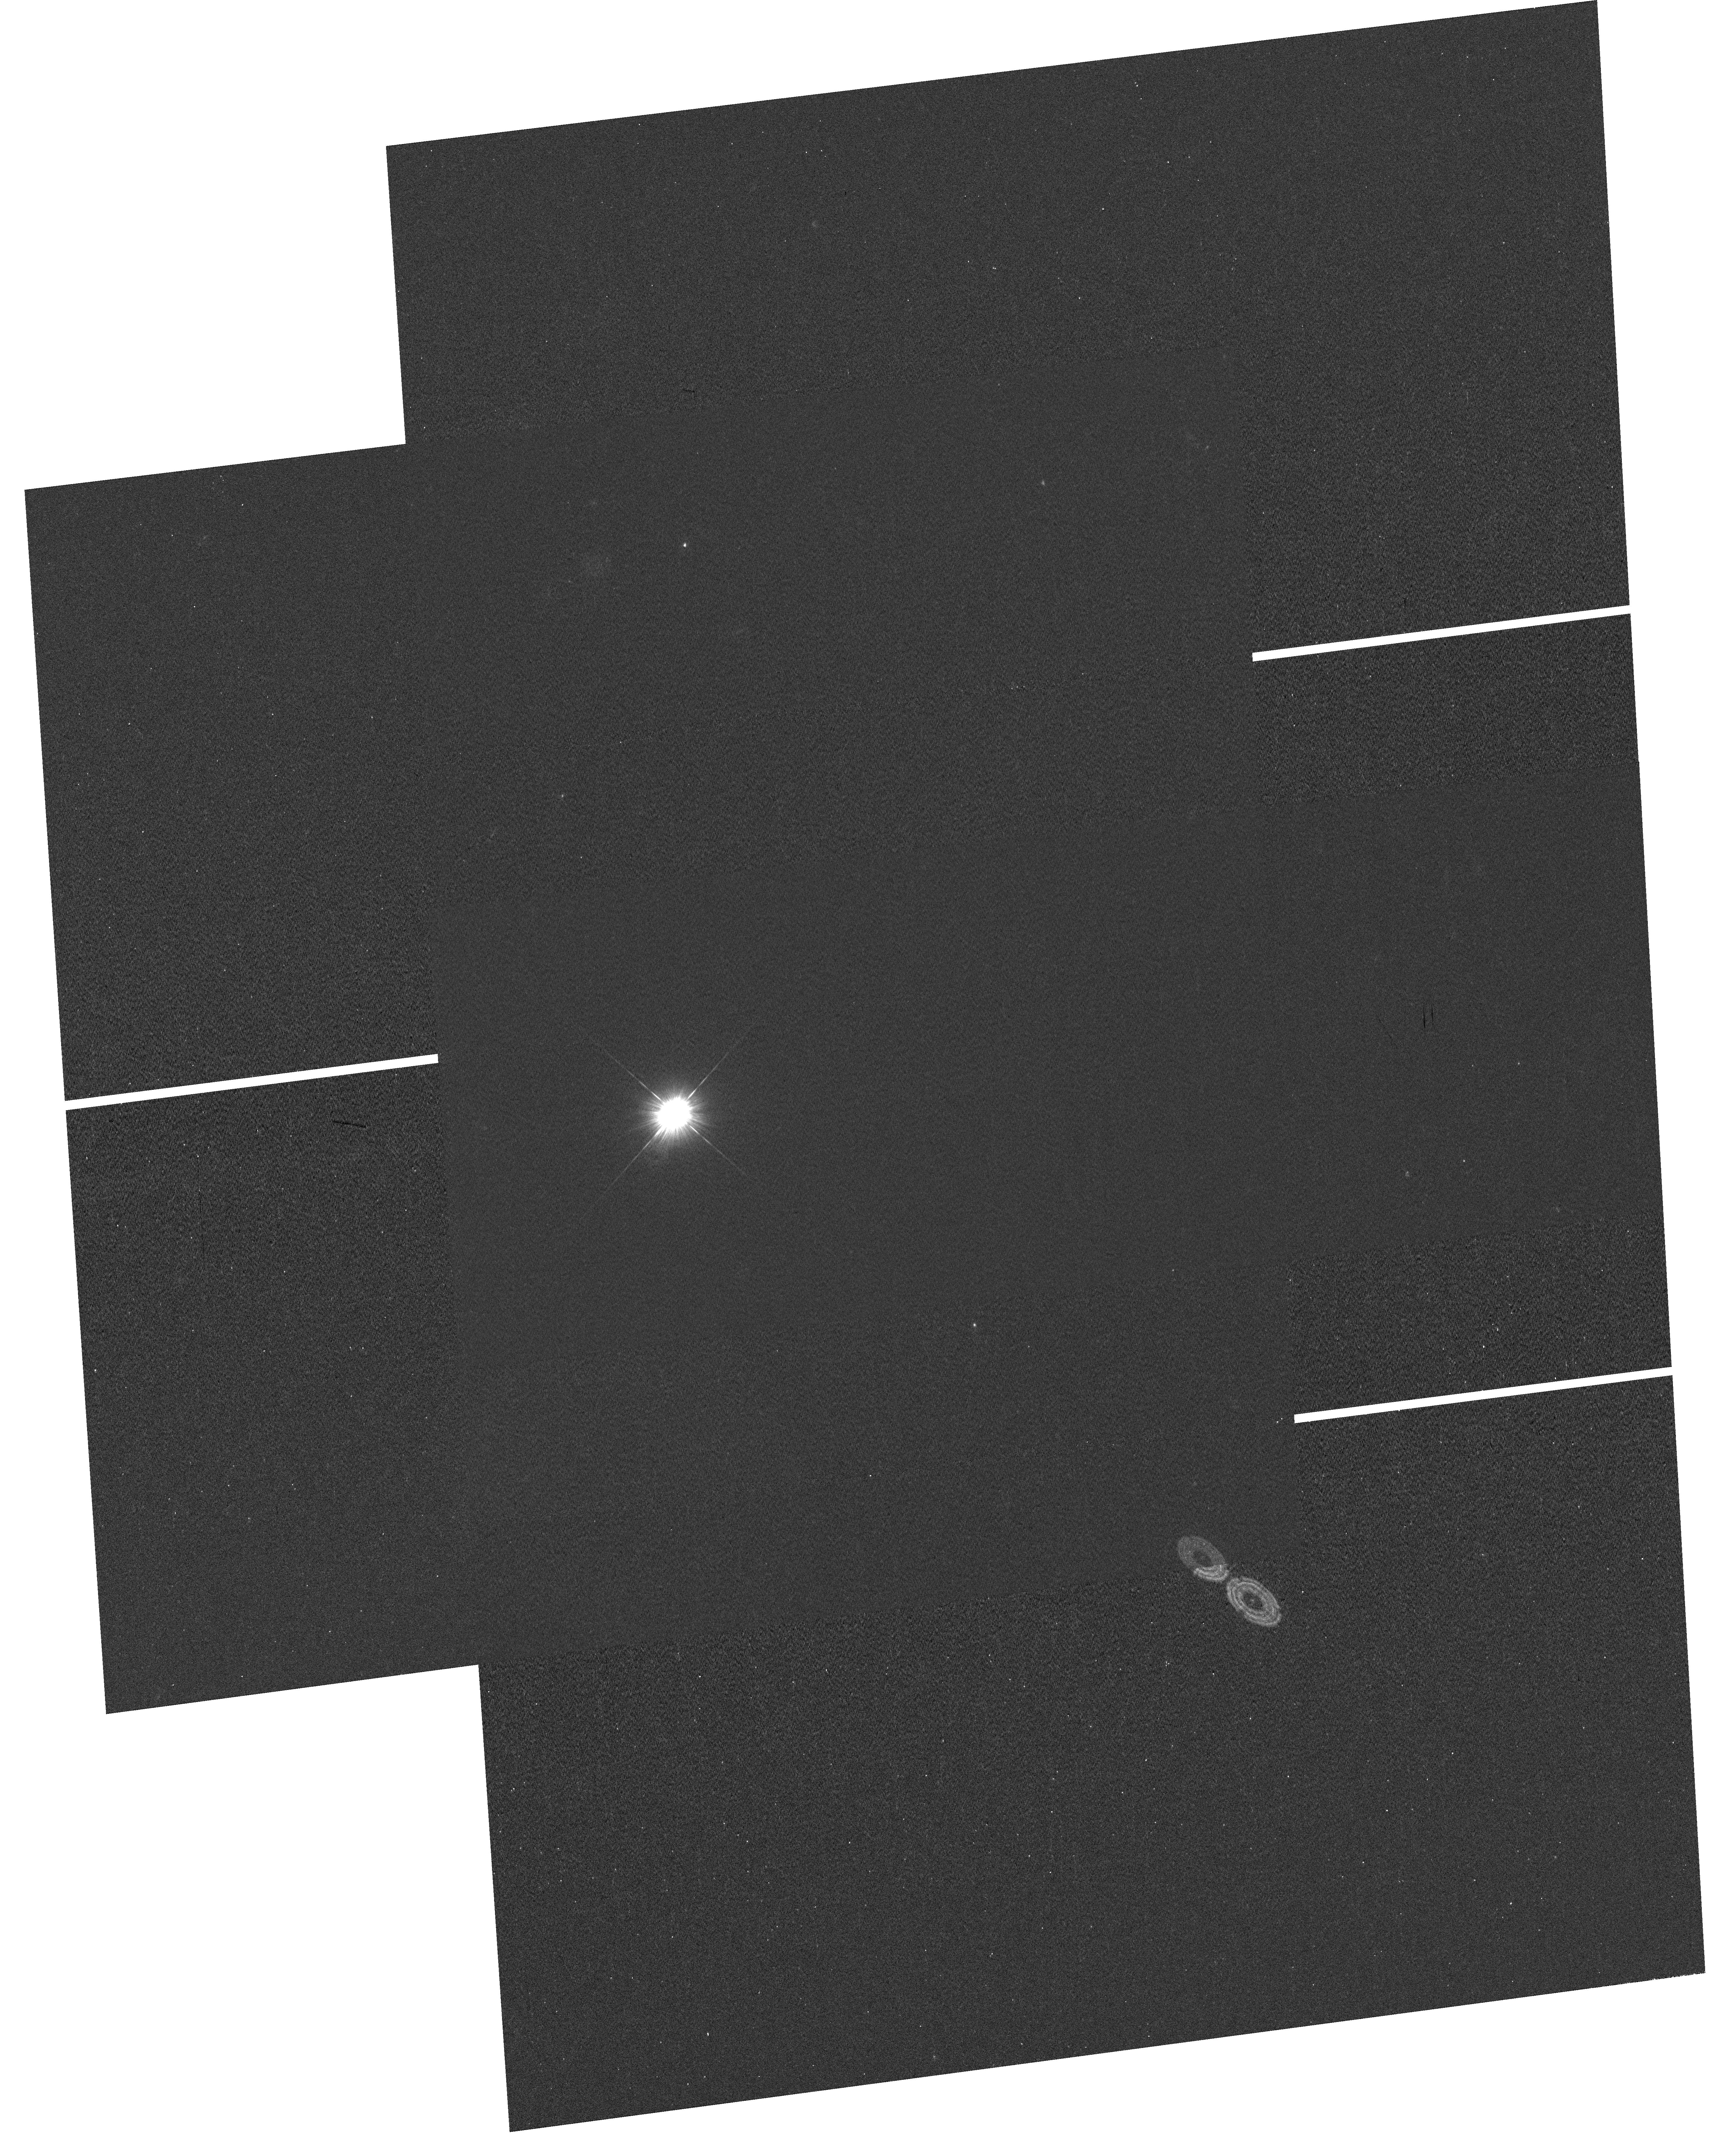
Target: GD153
Instrument: WFC3/UVIS
Filter: F275W
Exposure: 54 min
Observation ID: hst_12701_01_wfc3_uvis_f275w_ibty01

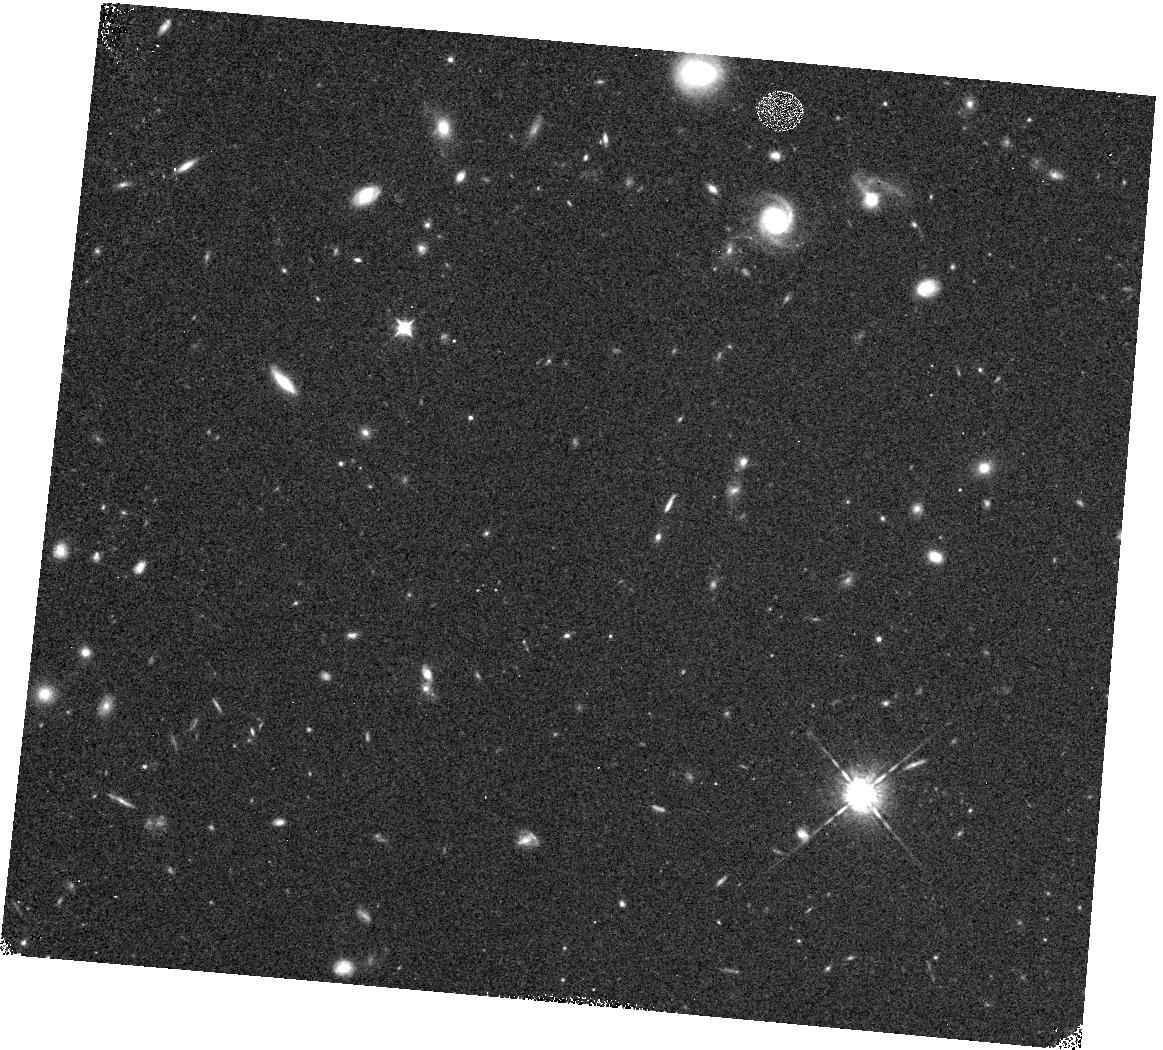
Target: GD153
Instrument: WFC3/IR
Filter: F098M
Exposure: 15 min
Observation ID: hst_12701_02_wfc3_ir_f098m_ibty02

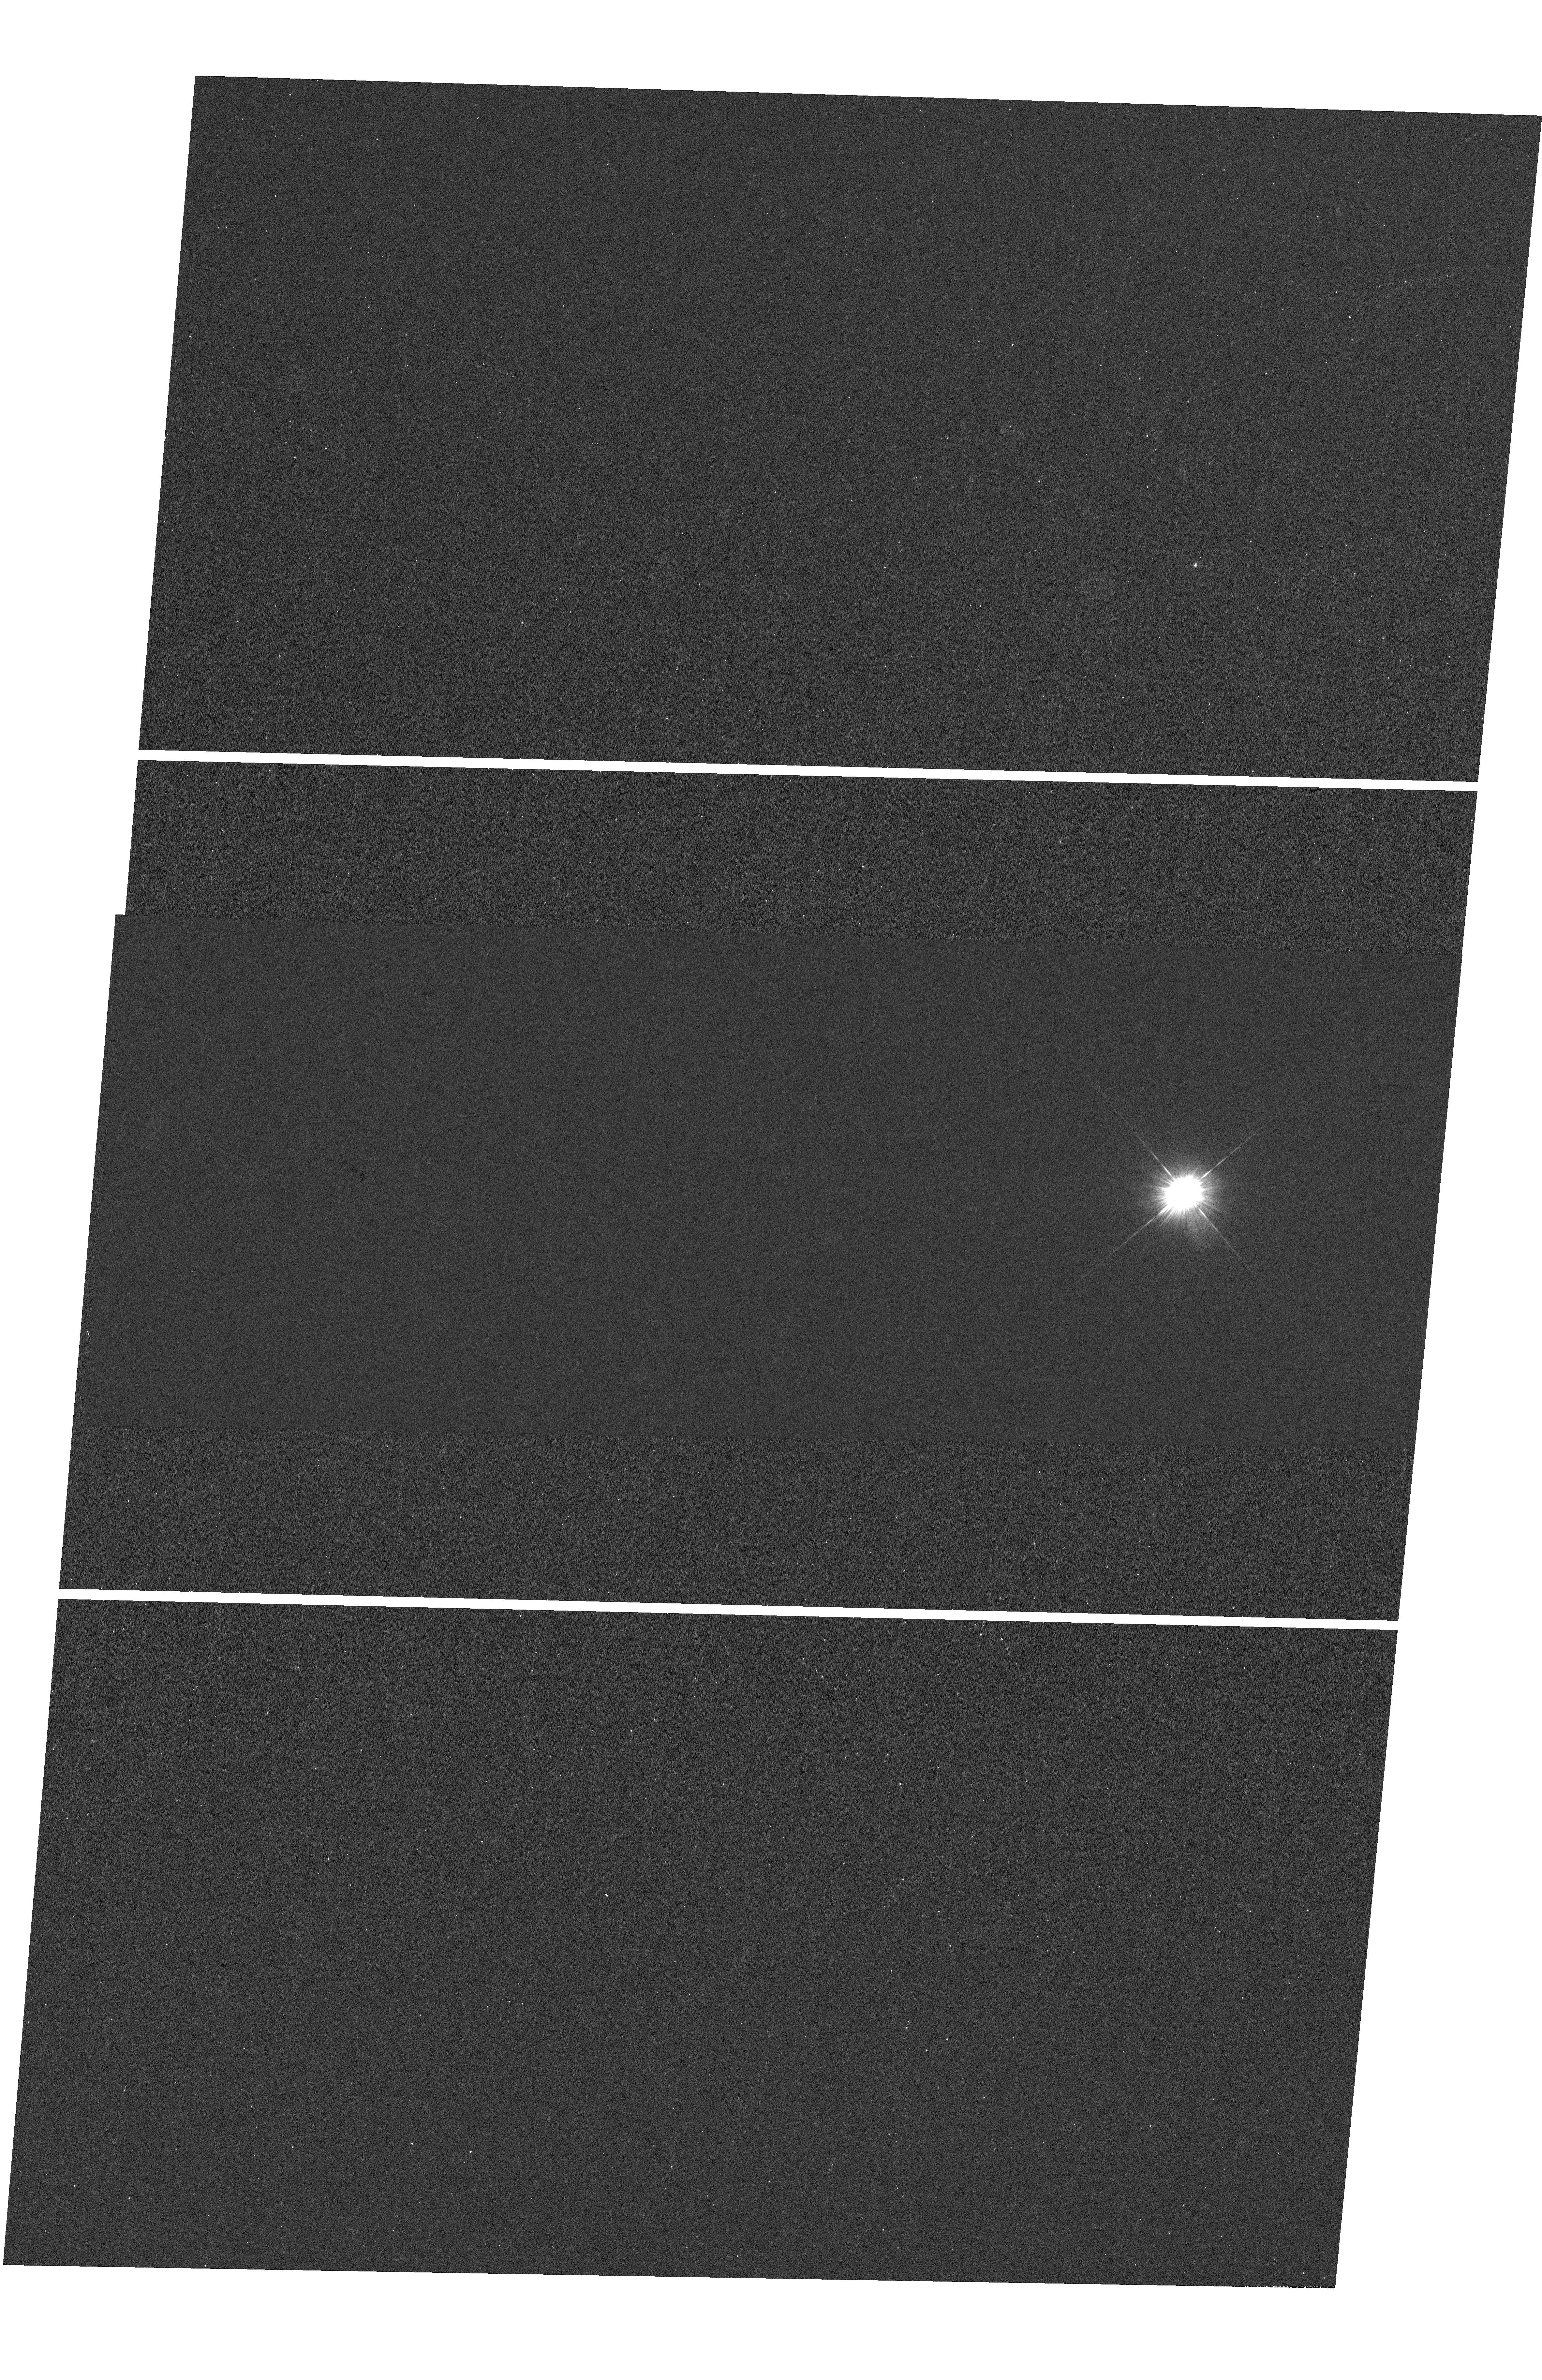
Target: GD153
Instrument: WFC3/UVIS
Filter: F275W
Exposure: 36 min
Observation ID: hst_12701_02_wfc3_uvis_f275w_ibty02

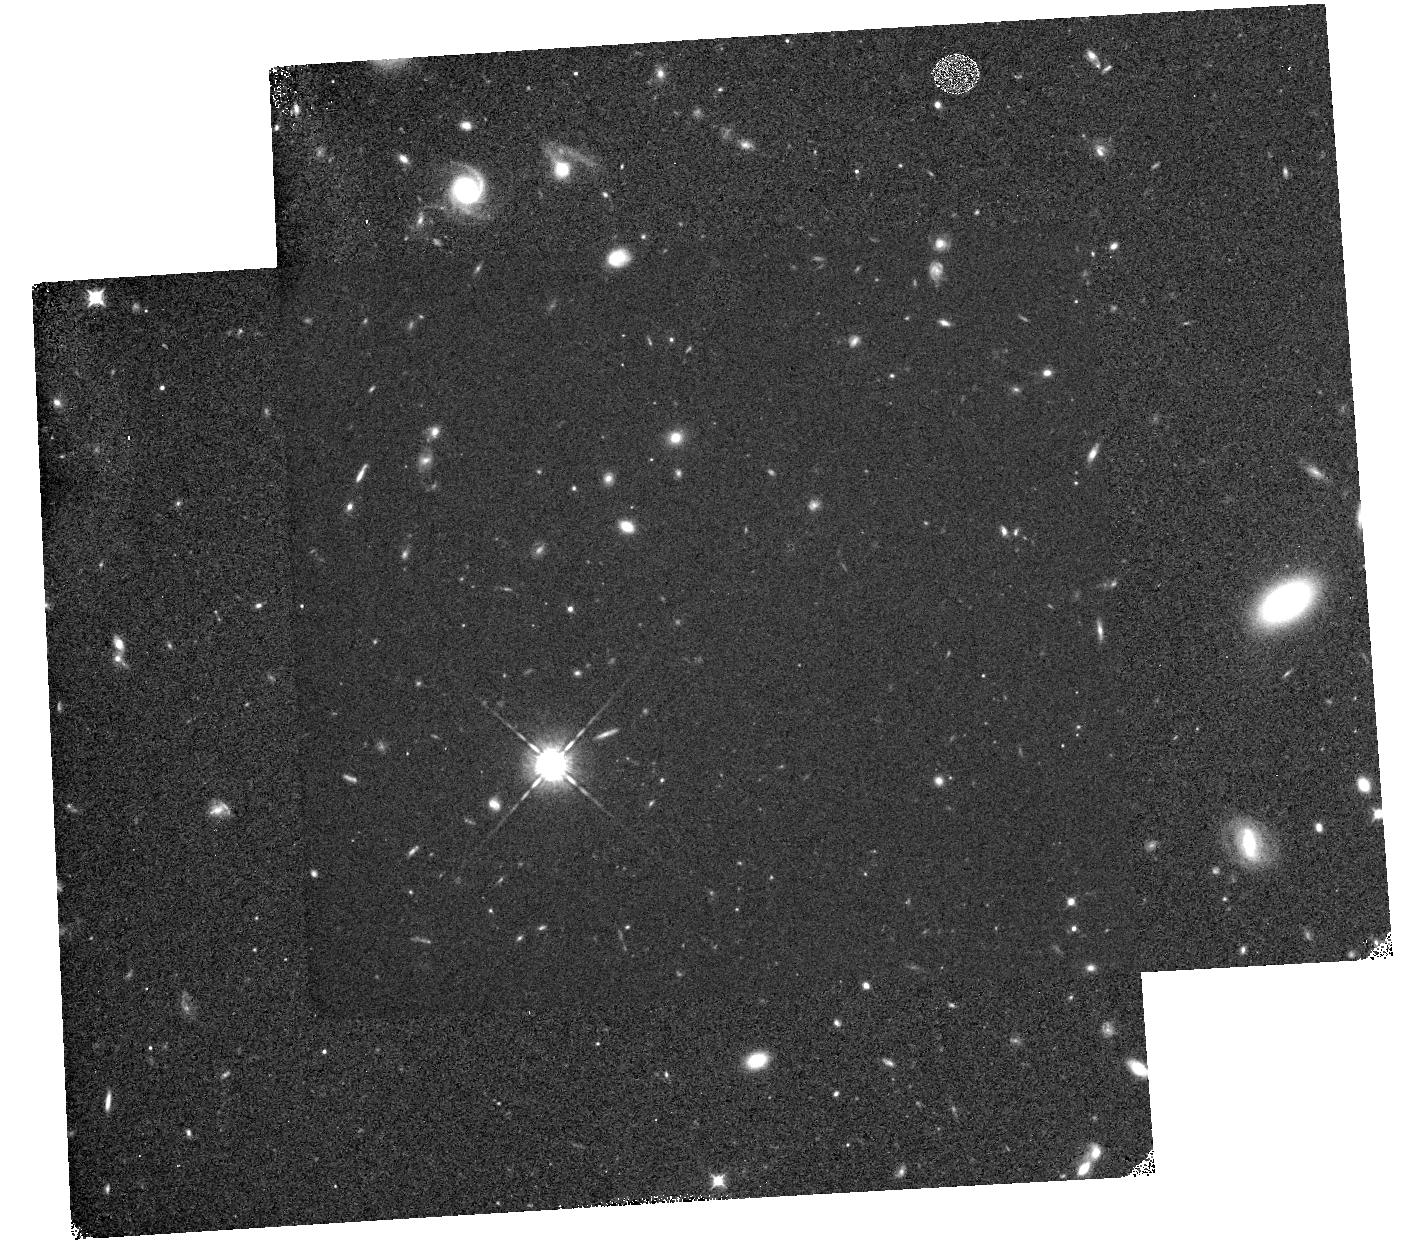
Target: GD153
Instrument: WFC3/IR
Filter: F098M
Exposure: 30 min
Observation ID: hst_12701_03_wfc3_ir_f098m_ibty03

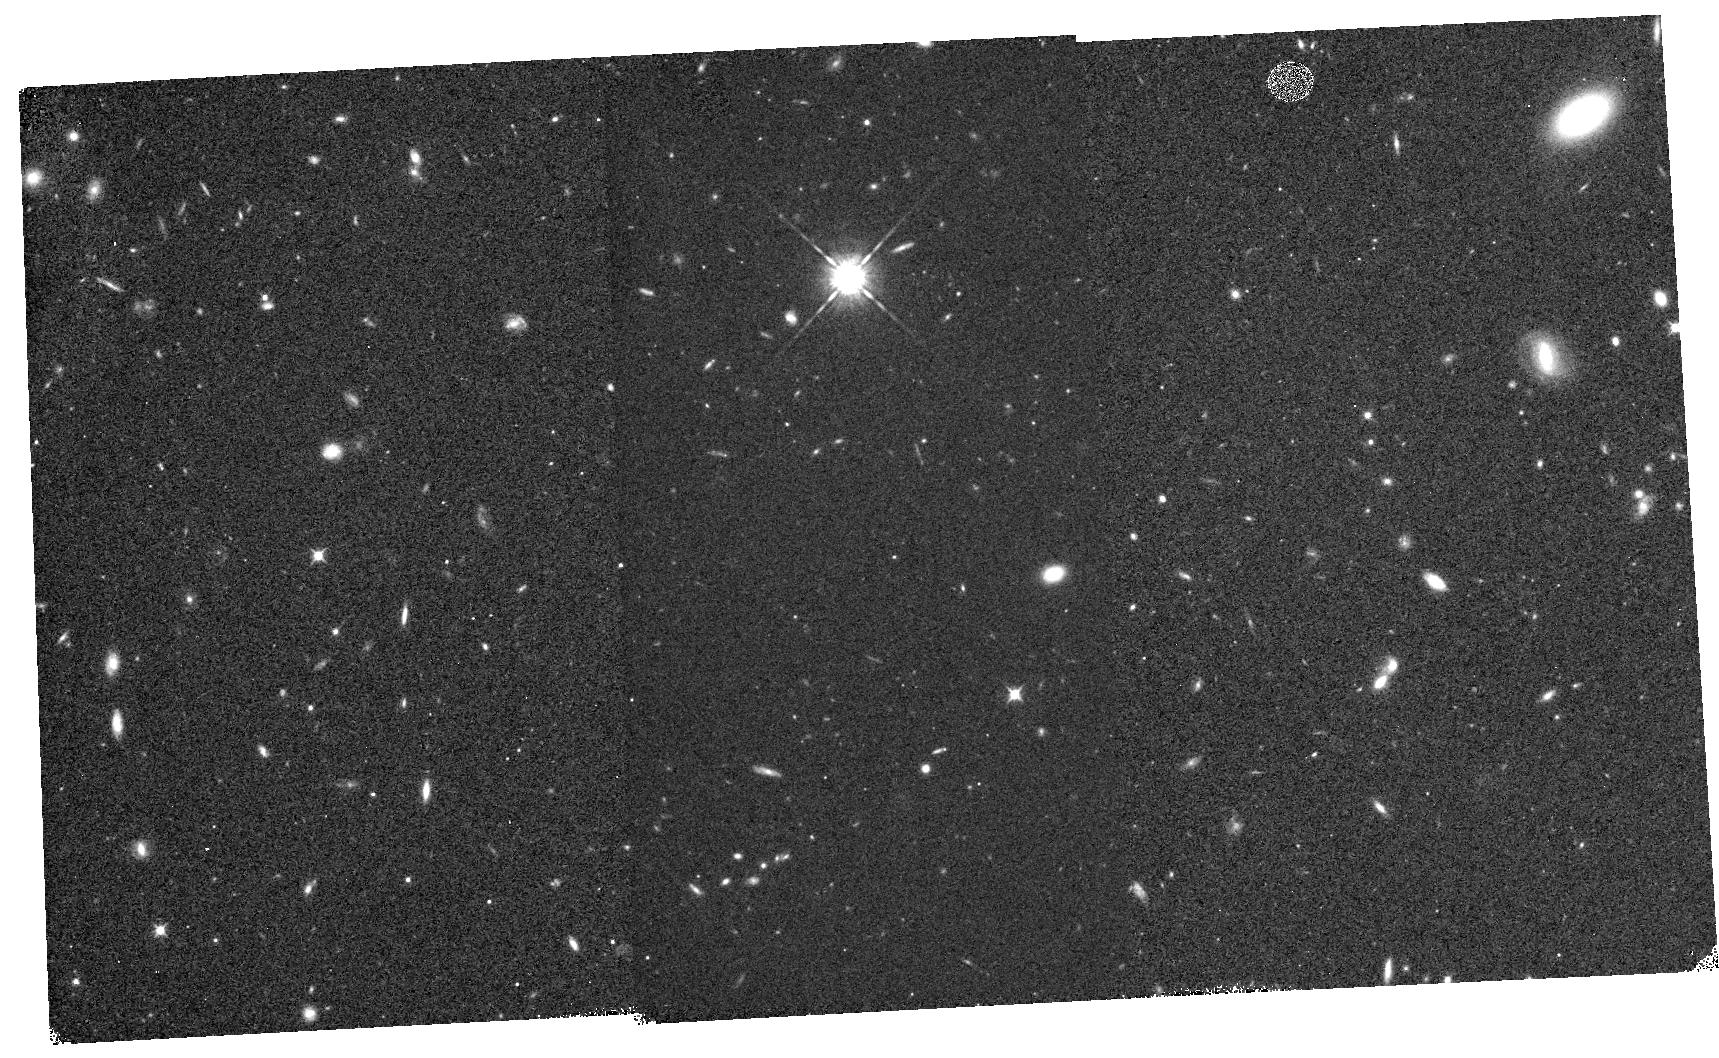
Target: GD153
Instrument: WFC3/IR
Filter: F098M
Exposure: 30 min
Observation ID: hst_12701_04_wfc3_ir_f098m_ibty04

WFC3 PSF Wings (PI: Dressel, Linda L.)

The WFC3 PSF wings will be evaluated at 5 field points (near the field center and corners) in one filter per detector (UVIS:F275W, IR:F098M) to check for image stability. At each of the 5 points on the UVIS detector, subarray images of a moderately bright isolated star will be obtained with a series of increasing exposure times and combined with a deep saturated full frame image of the star. At each of the 5 points on the IR detector, a deep full frame exposure will be made with non-destructive reads designed to produce an image with an unsaturated core and good SNR out into the wings. In each case, a very high SNR PSF with dynamic range sufficient to evaluate the wing intensity to >5 arcsec radius will be produced and compared to the PSFs produced in previous executions of the WFC3 PSF wings programs (11438, 11439, 11919, 11921). Encircled energy of the PSF will be measured as a function of radius with an accuracy of 1% for radii > 0.2 arcsec (UVIS) and > 0.35 arcsec (IR). The data will be analyzed using the code and techniques described in ISR WFC3 2008-40 and 2008-41 (Hartig).